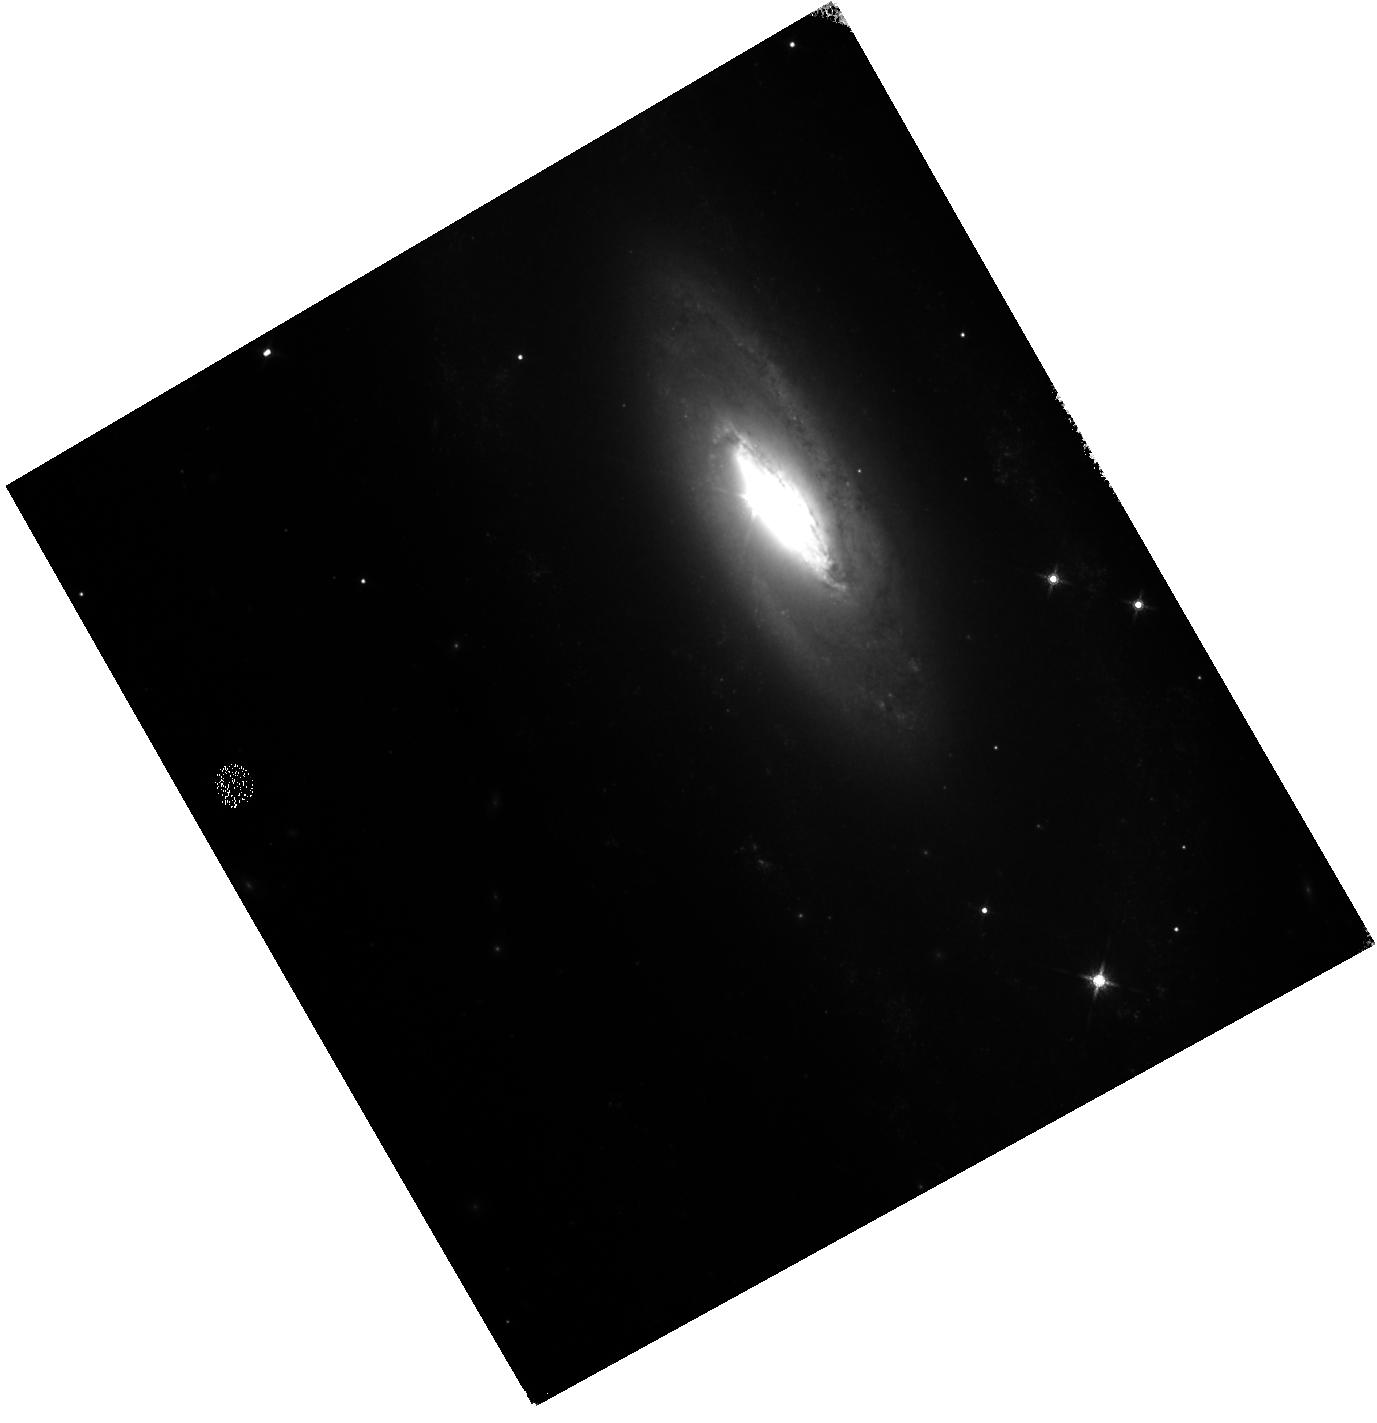
Target: SN2021JAD. Instrument: WFC3/IR. Filter: F160W. Exposure: 6 min. Observation ID: hst_17000_05_wfc3_ir_f160w_iev205

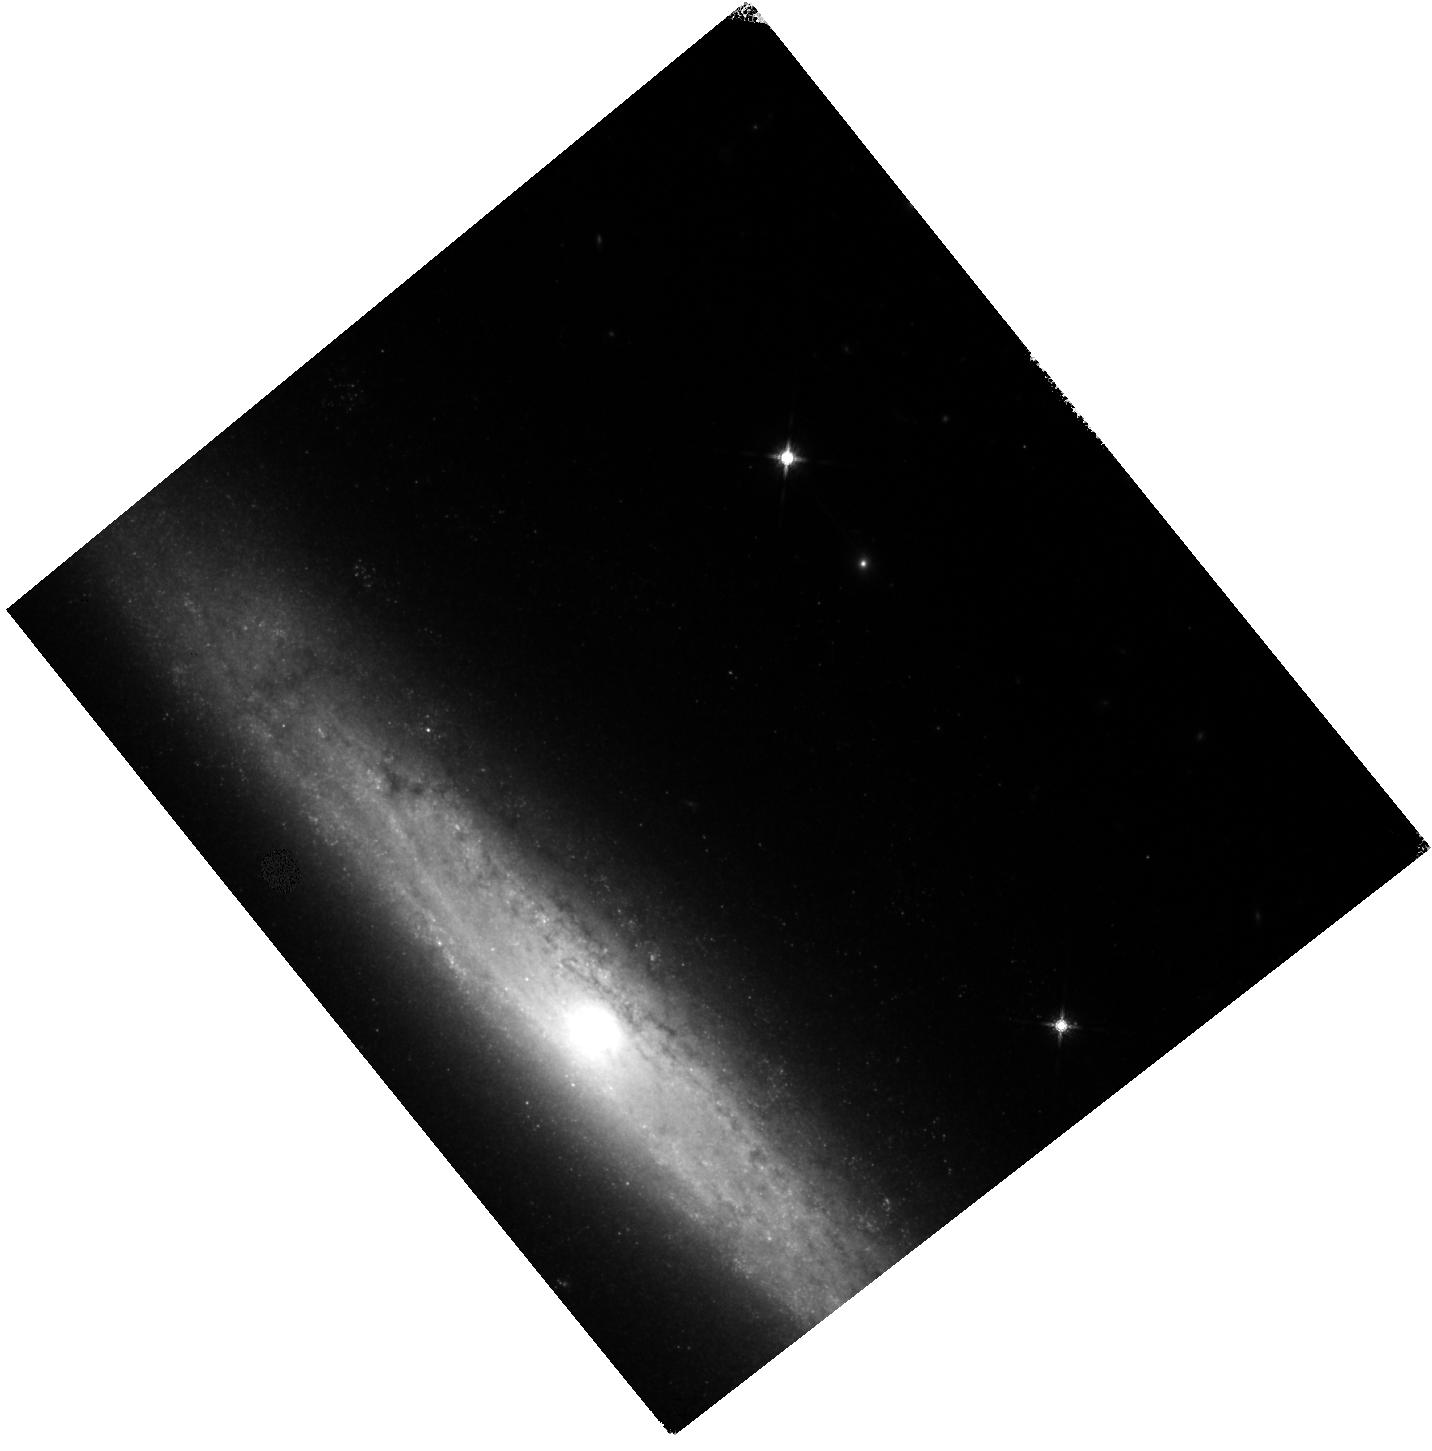
Target: SN2021PIT. Instrument: WFC3/IR. Filter: F160W. Exposure: 7 min. Observation ID: hst_17000_06_wfc3_ir_f160w_iev206

A spectroscopic study of the Type Ia supernova near-infrared plateau (PI: Graur, Or)

We ask for 6 WFC3 orbits to obtain G141 grism spectra of two Type Ia supernovae (SNe Ia) in order to ascertain why the newly-discovered near-infrared (NIR) year-long plateau at ~150-500 days comes to an end. SNe Ia have long been used as standard candles to measure extragalactic distances and constrain cosmology, yet the nature of their progenitor stars and the physics behind their explosions remain open questions. The recent discovery of the NIR plateau highlights just how much we still have to learn about the physics of these explosions. In this proposal, we aim to learn why the NIR plateau comes to an end at ~450-500 days past maximum light. The discoverers of the plateau proposed that a change in the dominant ionization state of the SN ejecta, from singly-ionized to neutral iron-group lines, may be the cause. However, this explanation rests on a dubious detection of neutral iron lines in a low signal-to-noise (S/N) grism spectrum of a single SN Ia at 600 days. We will obtain higher S/N spectra of two brighter SNe Ia and optimize the orients of our observations to properly subtract any contamination from the bright host galaxies of our targets. This will allow us to unambiguously detect any [Fe I] lines in our spectra, if they exist. By visiting our targets at additional, earlier epochs along the plateau we will also determine whether such [Fe I] lines exist along the plateau, something that could not be done with previous, ground-based spectra where these lines fell in atmospheric absorption bands. The results of our observations will provide fresh constraints on the chemical composition of the progenitors prior to explosion as well as the evolution of the SN ejecta.